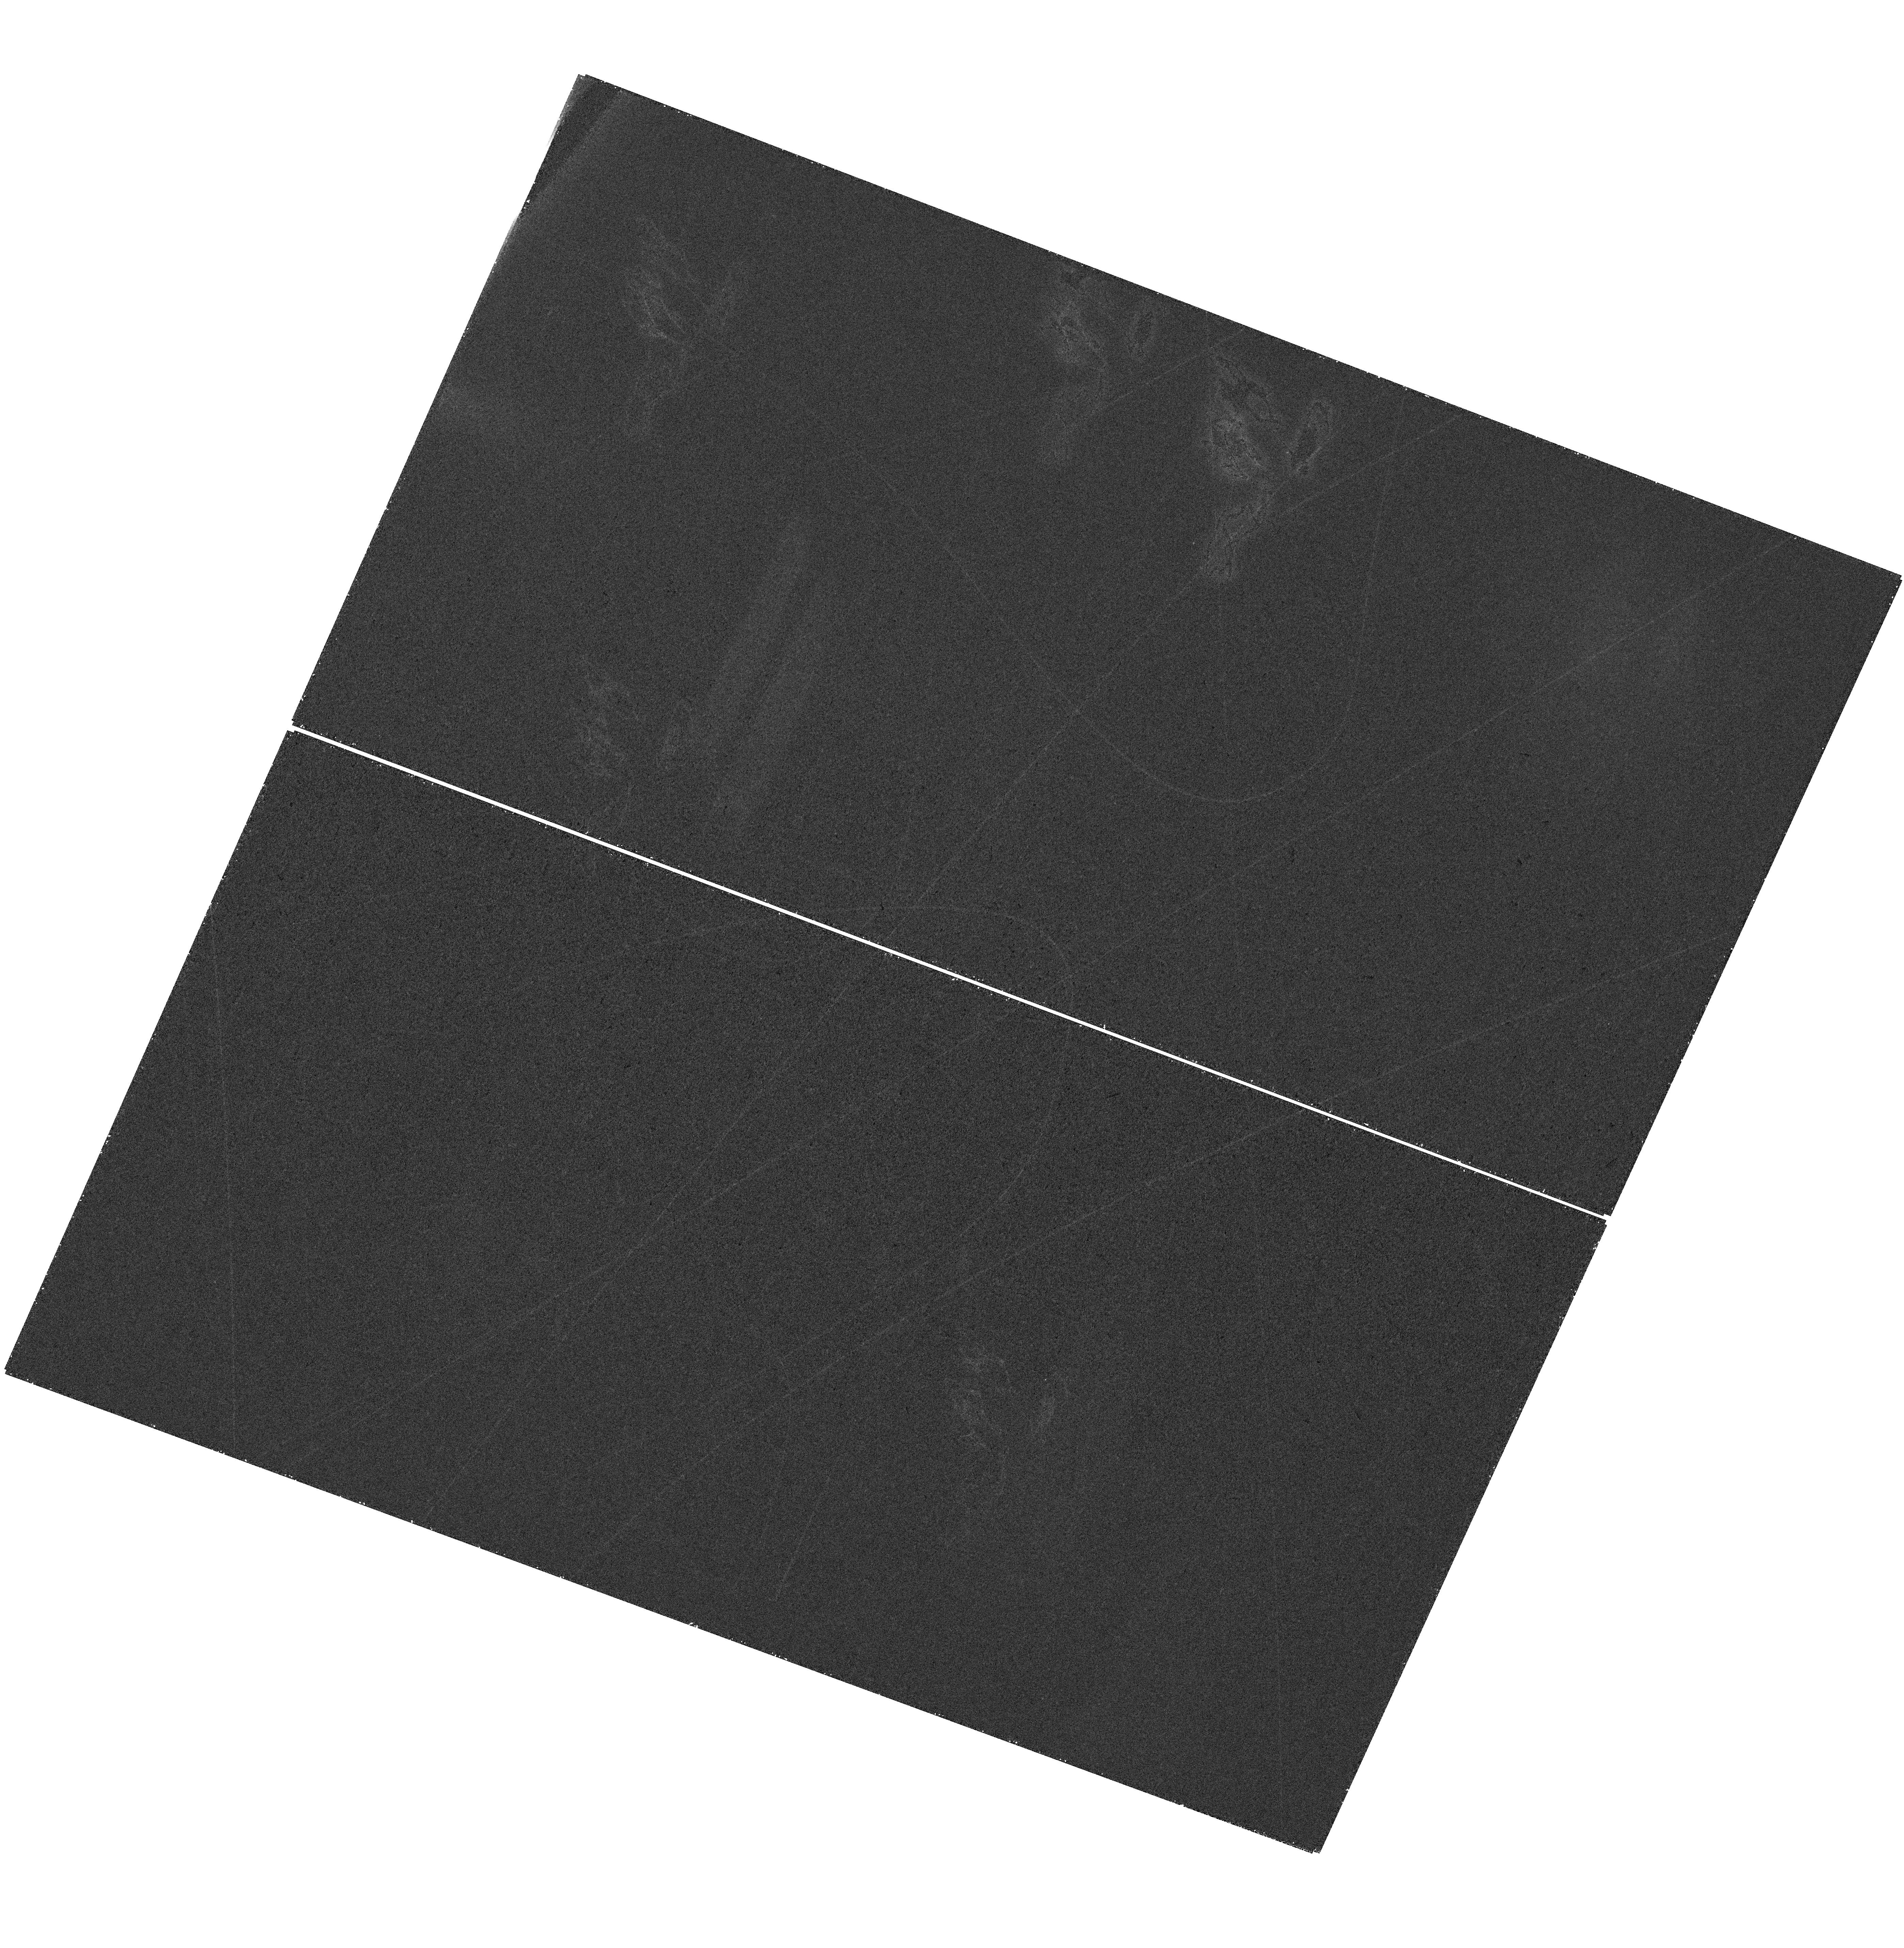
Target: FRB-211127I. Instrument: WFC3/UVIS. Filter: F300X. Exposure: 37 min. Observation ID: hst_17608_01_wfc3_uvis_f300x_ifbn01

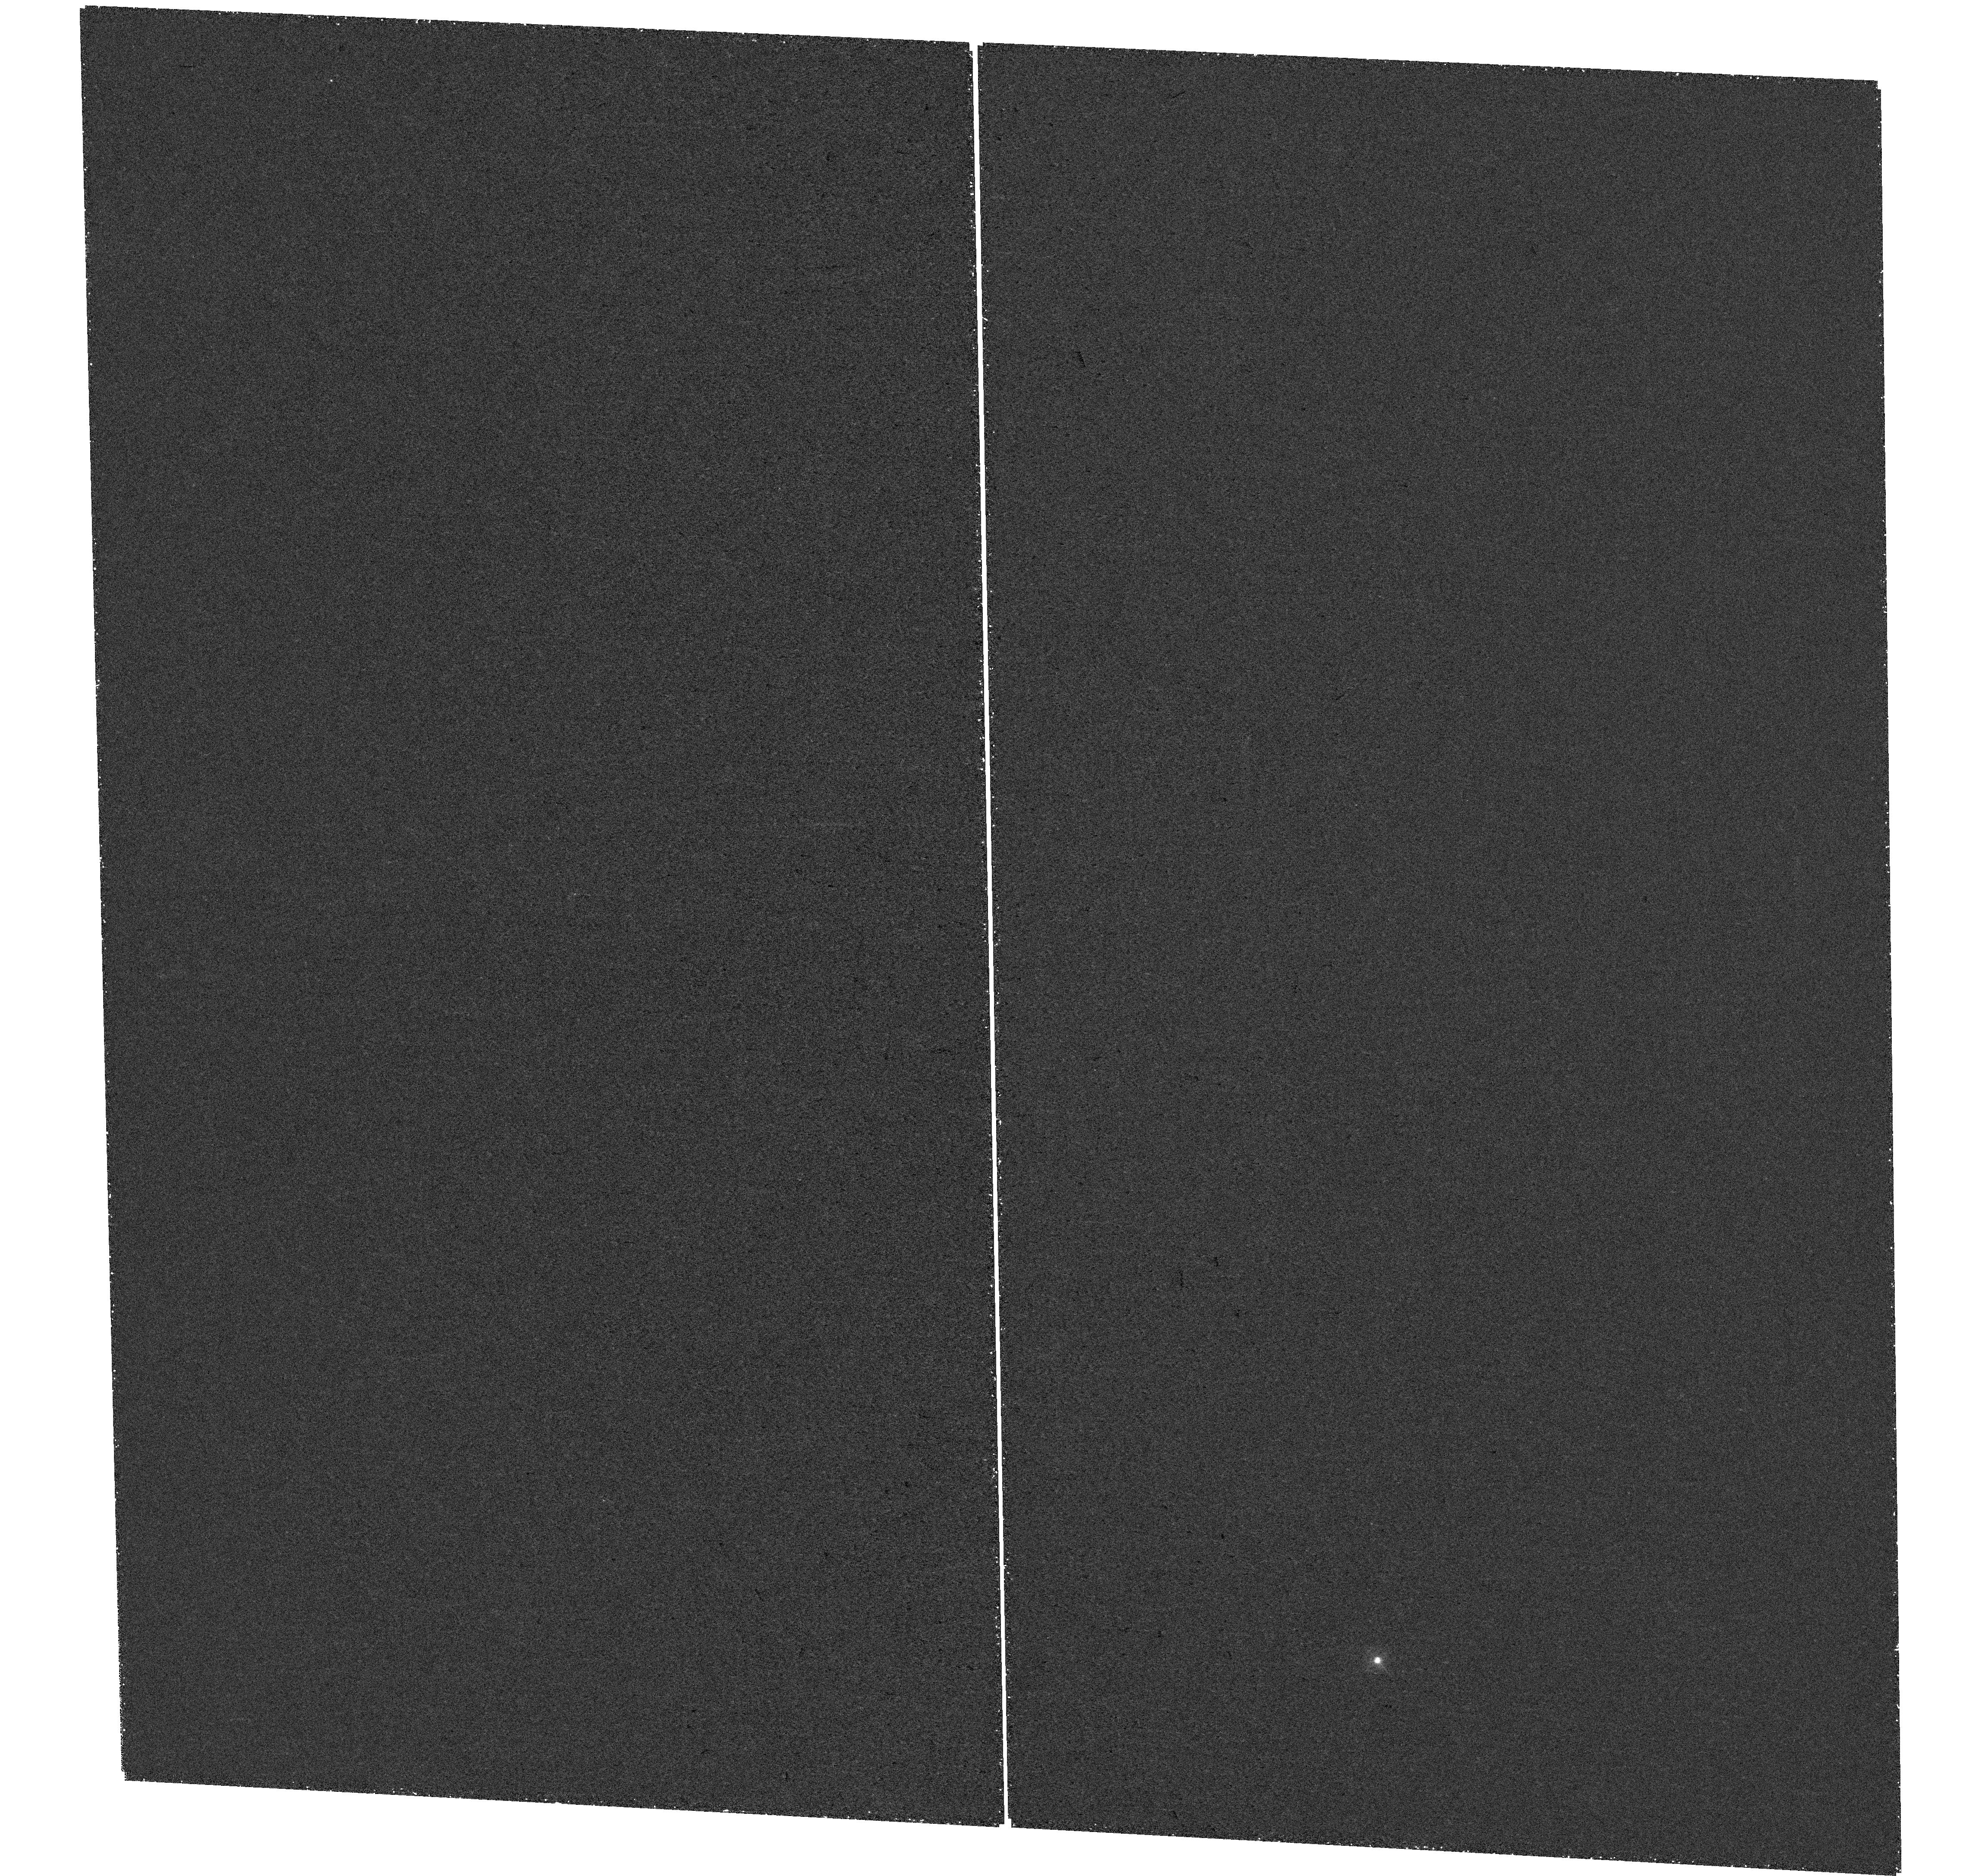
Target: FRB-20220207C. Instrument: WFC3/UVIS. Filter: F300X. Exposure: 46 min. Observation ID: hst_17608_02_wfc3_uvis_f300x_ifbn02

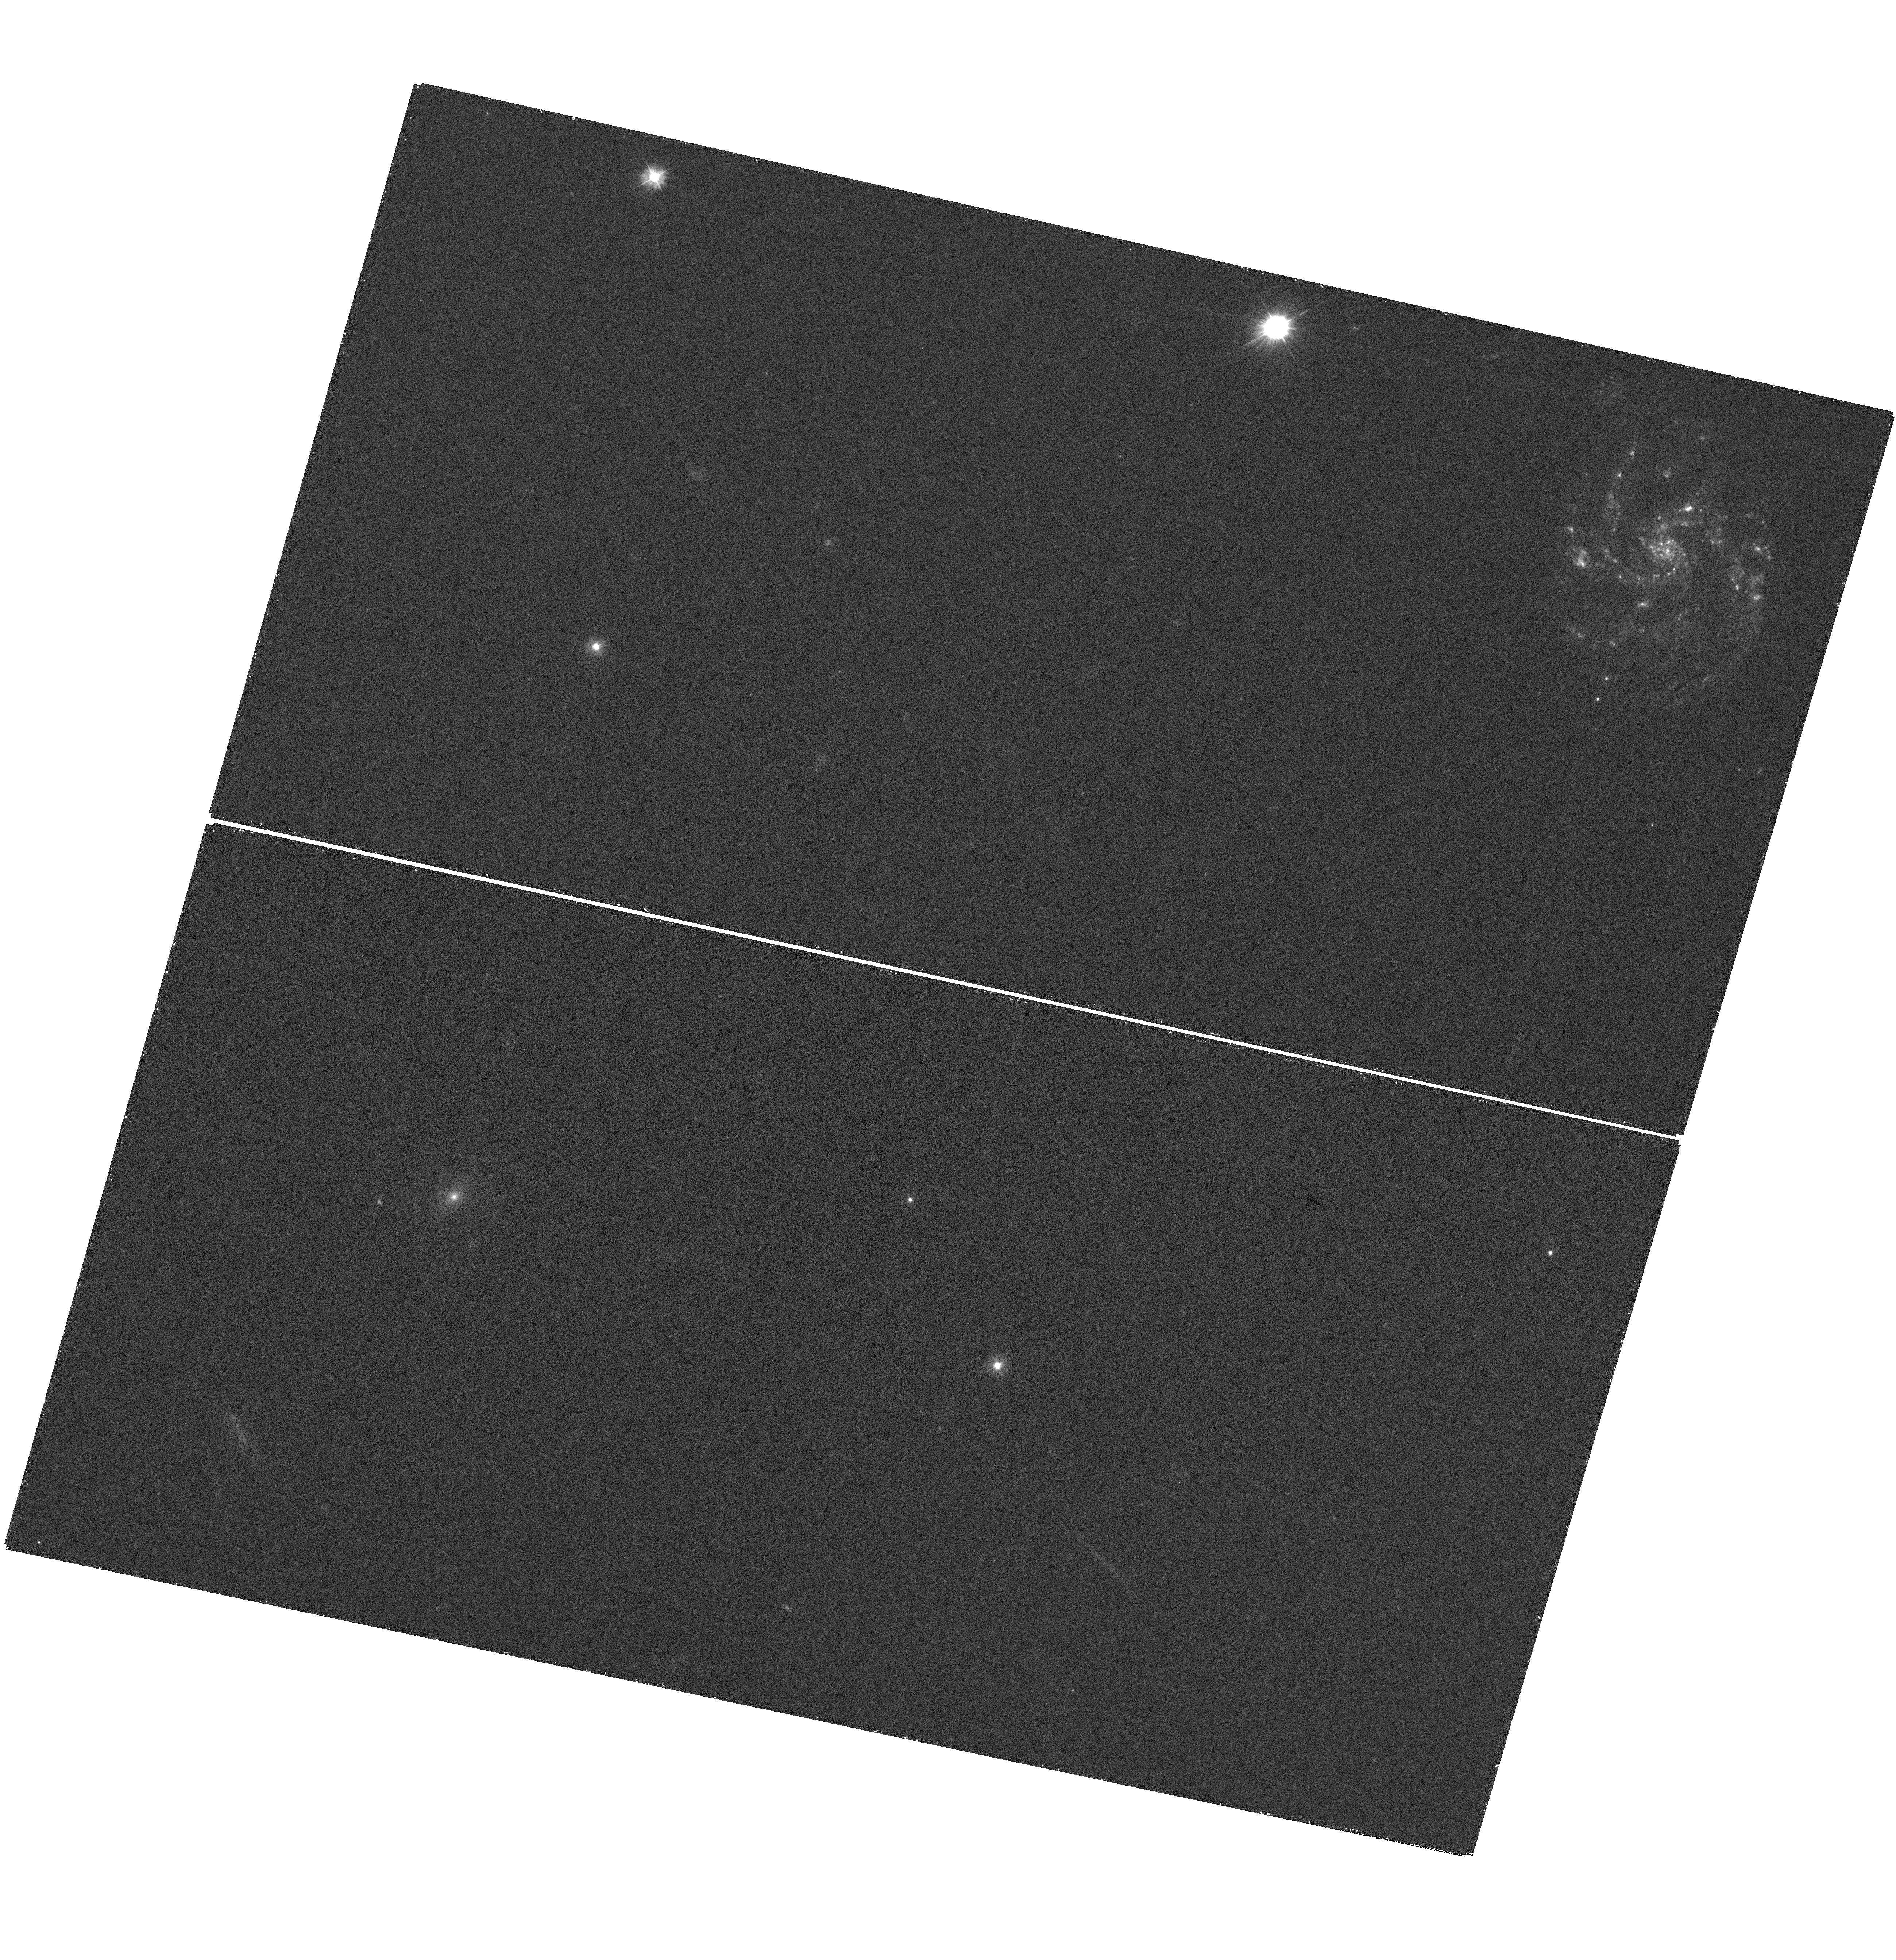
Target: FRB-211127I. Instrument: WFC3/UVIS. Filter: F300X. Exposure: 37 min. Observation ID: hst_17608_03_wfc3_uvis_f300x_ifbn03

Mapping HI 21cm emission from two FRB host galaxies at z~0.045 (PI: Kaur, Balpreet)

The origin of fast radio bursts (FRBs), the luminous, cosmologically-distant, millisecond-duration radio pulses, is a mystery today. Understanding FRBs requires understanding the environments in which the bursts form. Most studies have hitherto focussed on the stellar component of the FRB hosts, with no information on the neutral hydrogen, the primary fuel for star-formation. Our GMRT HI 21cm images of the host galaxy of FRB20180916B indicate that the FRB host is a gas-rich galaxy, with a highly disturbed HI distribution, both signatures of a recent minor merger that is likely to have led to the birth of the FRB progenitor. Recently, two FRBs, FRB20211127I and 20220207C, have been localized to star-forming disk galaxies, at z=0.0469 and z=0.04304, respectively, making them excellent candidates for HI 21cm mapping studies. We propose to use the JVLA L-band receivers in C-array to map the HI 21cm emission from the two FRB hosts, to test the hypothesis that the FRB progenitors formed due to star formation activity triggered by galaxy-galaxy interactions. We also request a single HST-WFC3 orbit with the F300X filter for each galaxy, to test whether the two FRBs lie at locations of elevated recent star-formation activity within the host galaxies.